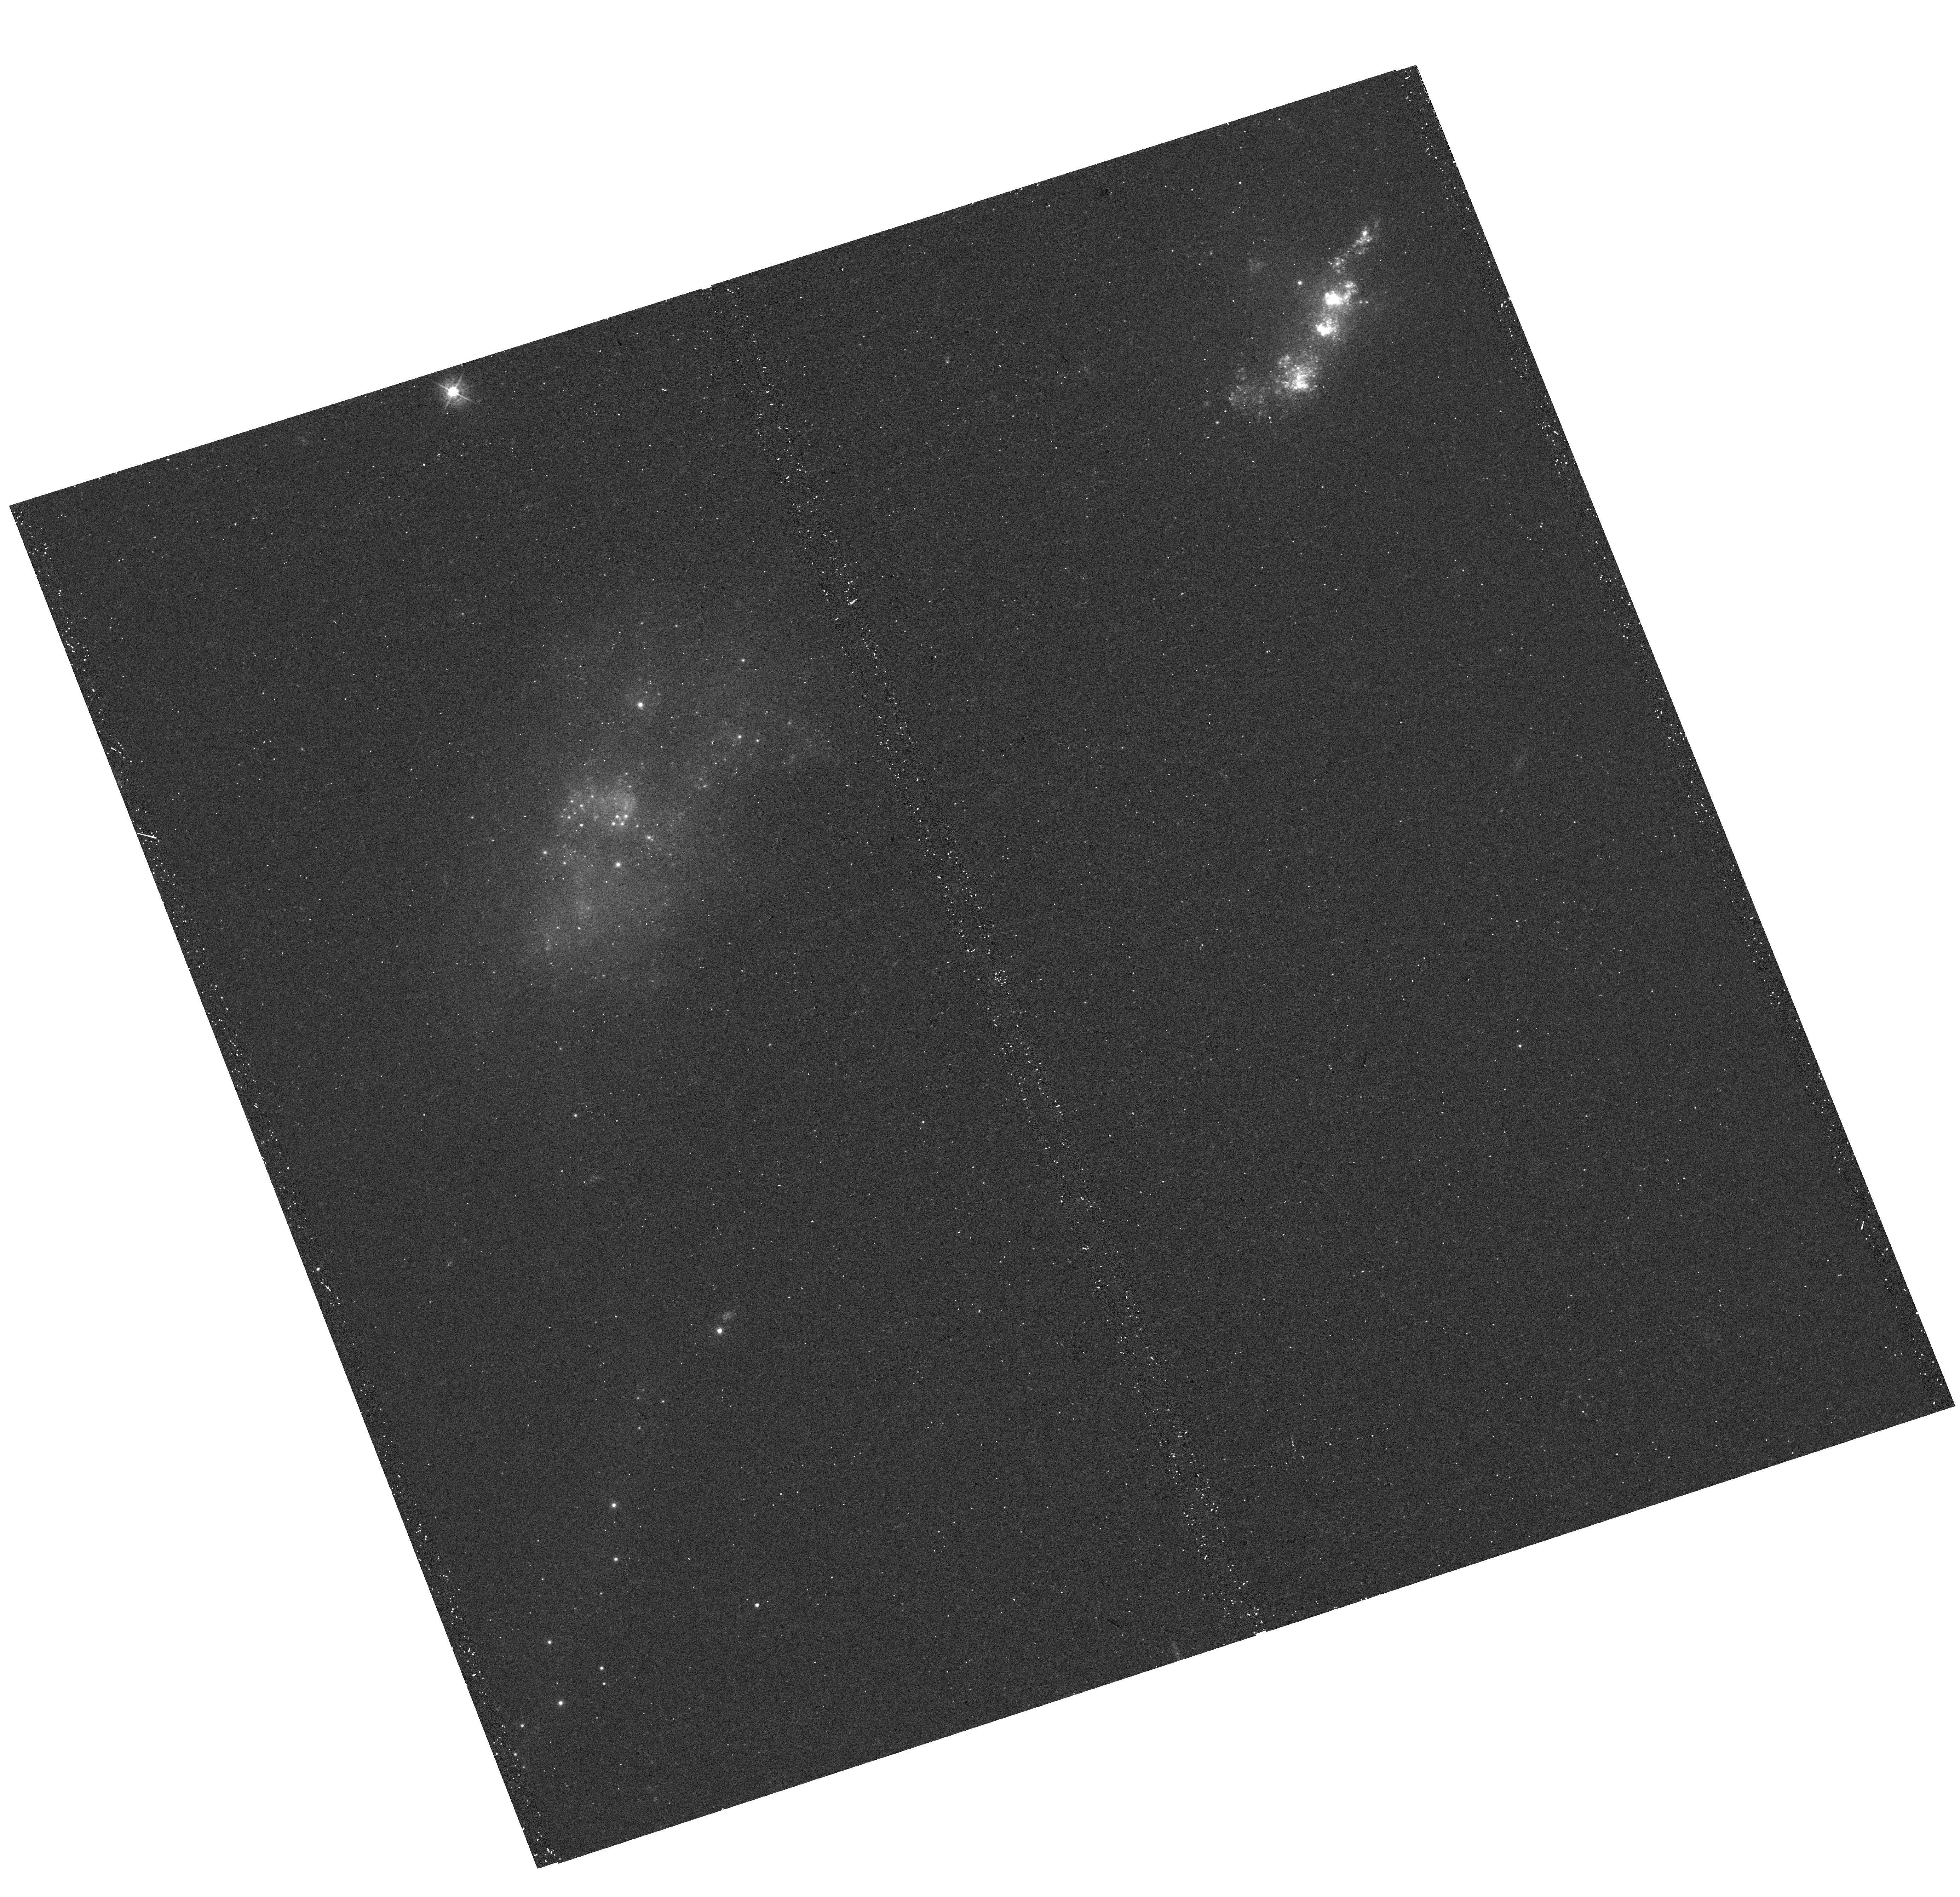
Target: UGC-05205. Instrument: WFC3/UVIS. Filter: F438W. Exposure: 12 min. Observation ID: hst_15114_02_wfc3_uvis_f438w_idnk02

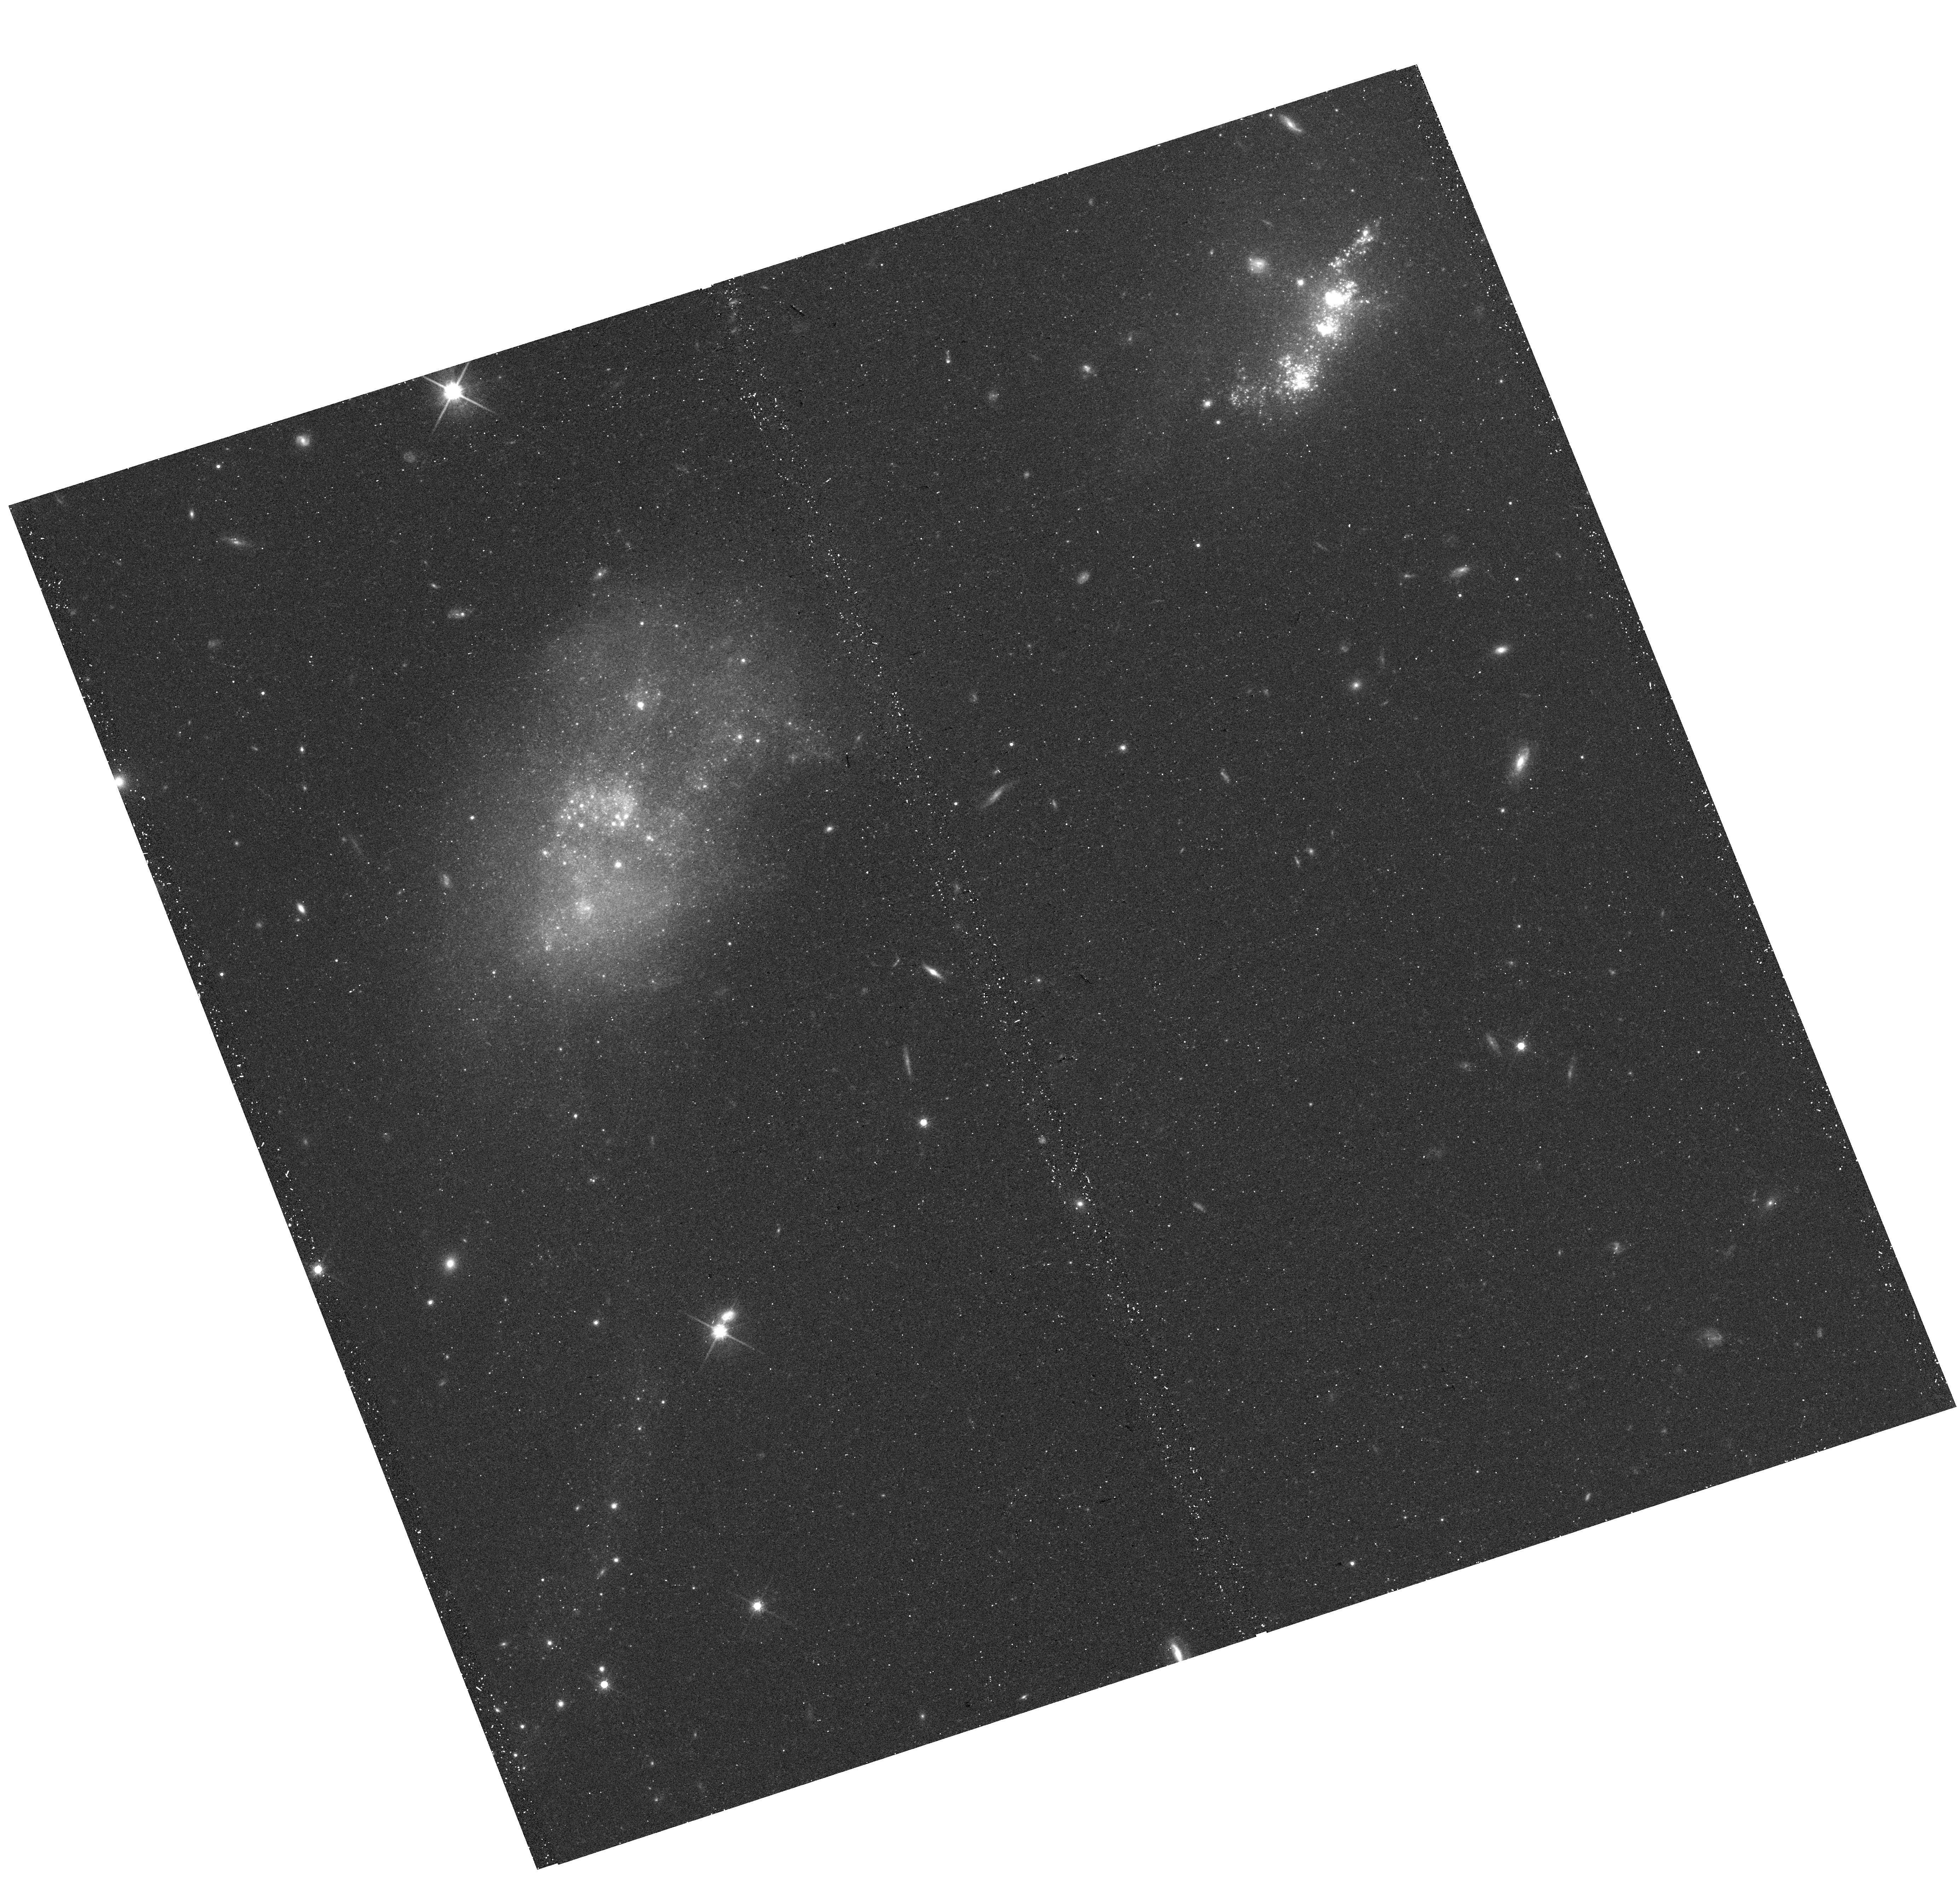
Target: UGC-05205. Instrument: WFC3/UVIS. Filter: F814W. Exposure: 21 min. Observation ID: hst_15114_01_wfc3_uvis_f814w_idnk01

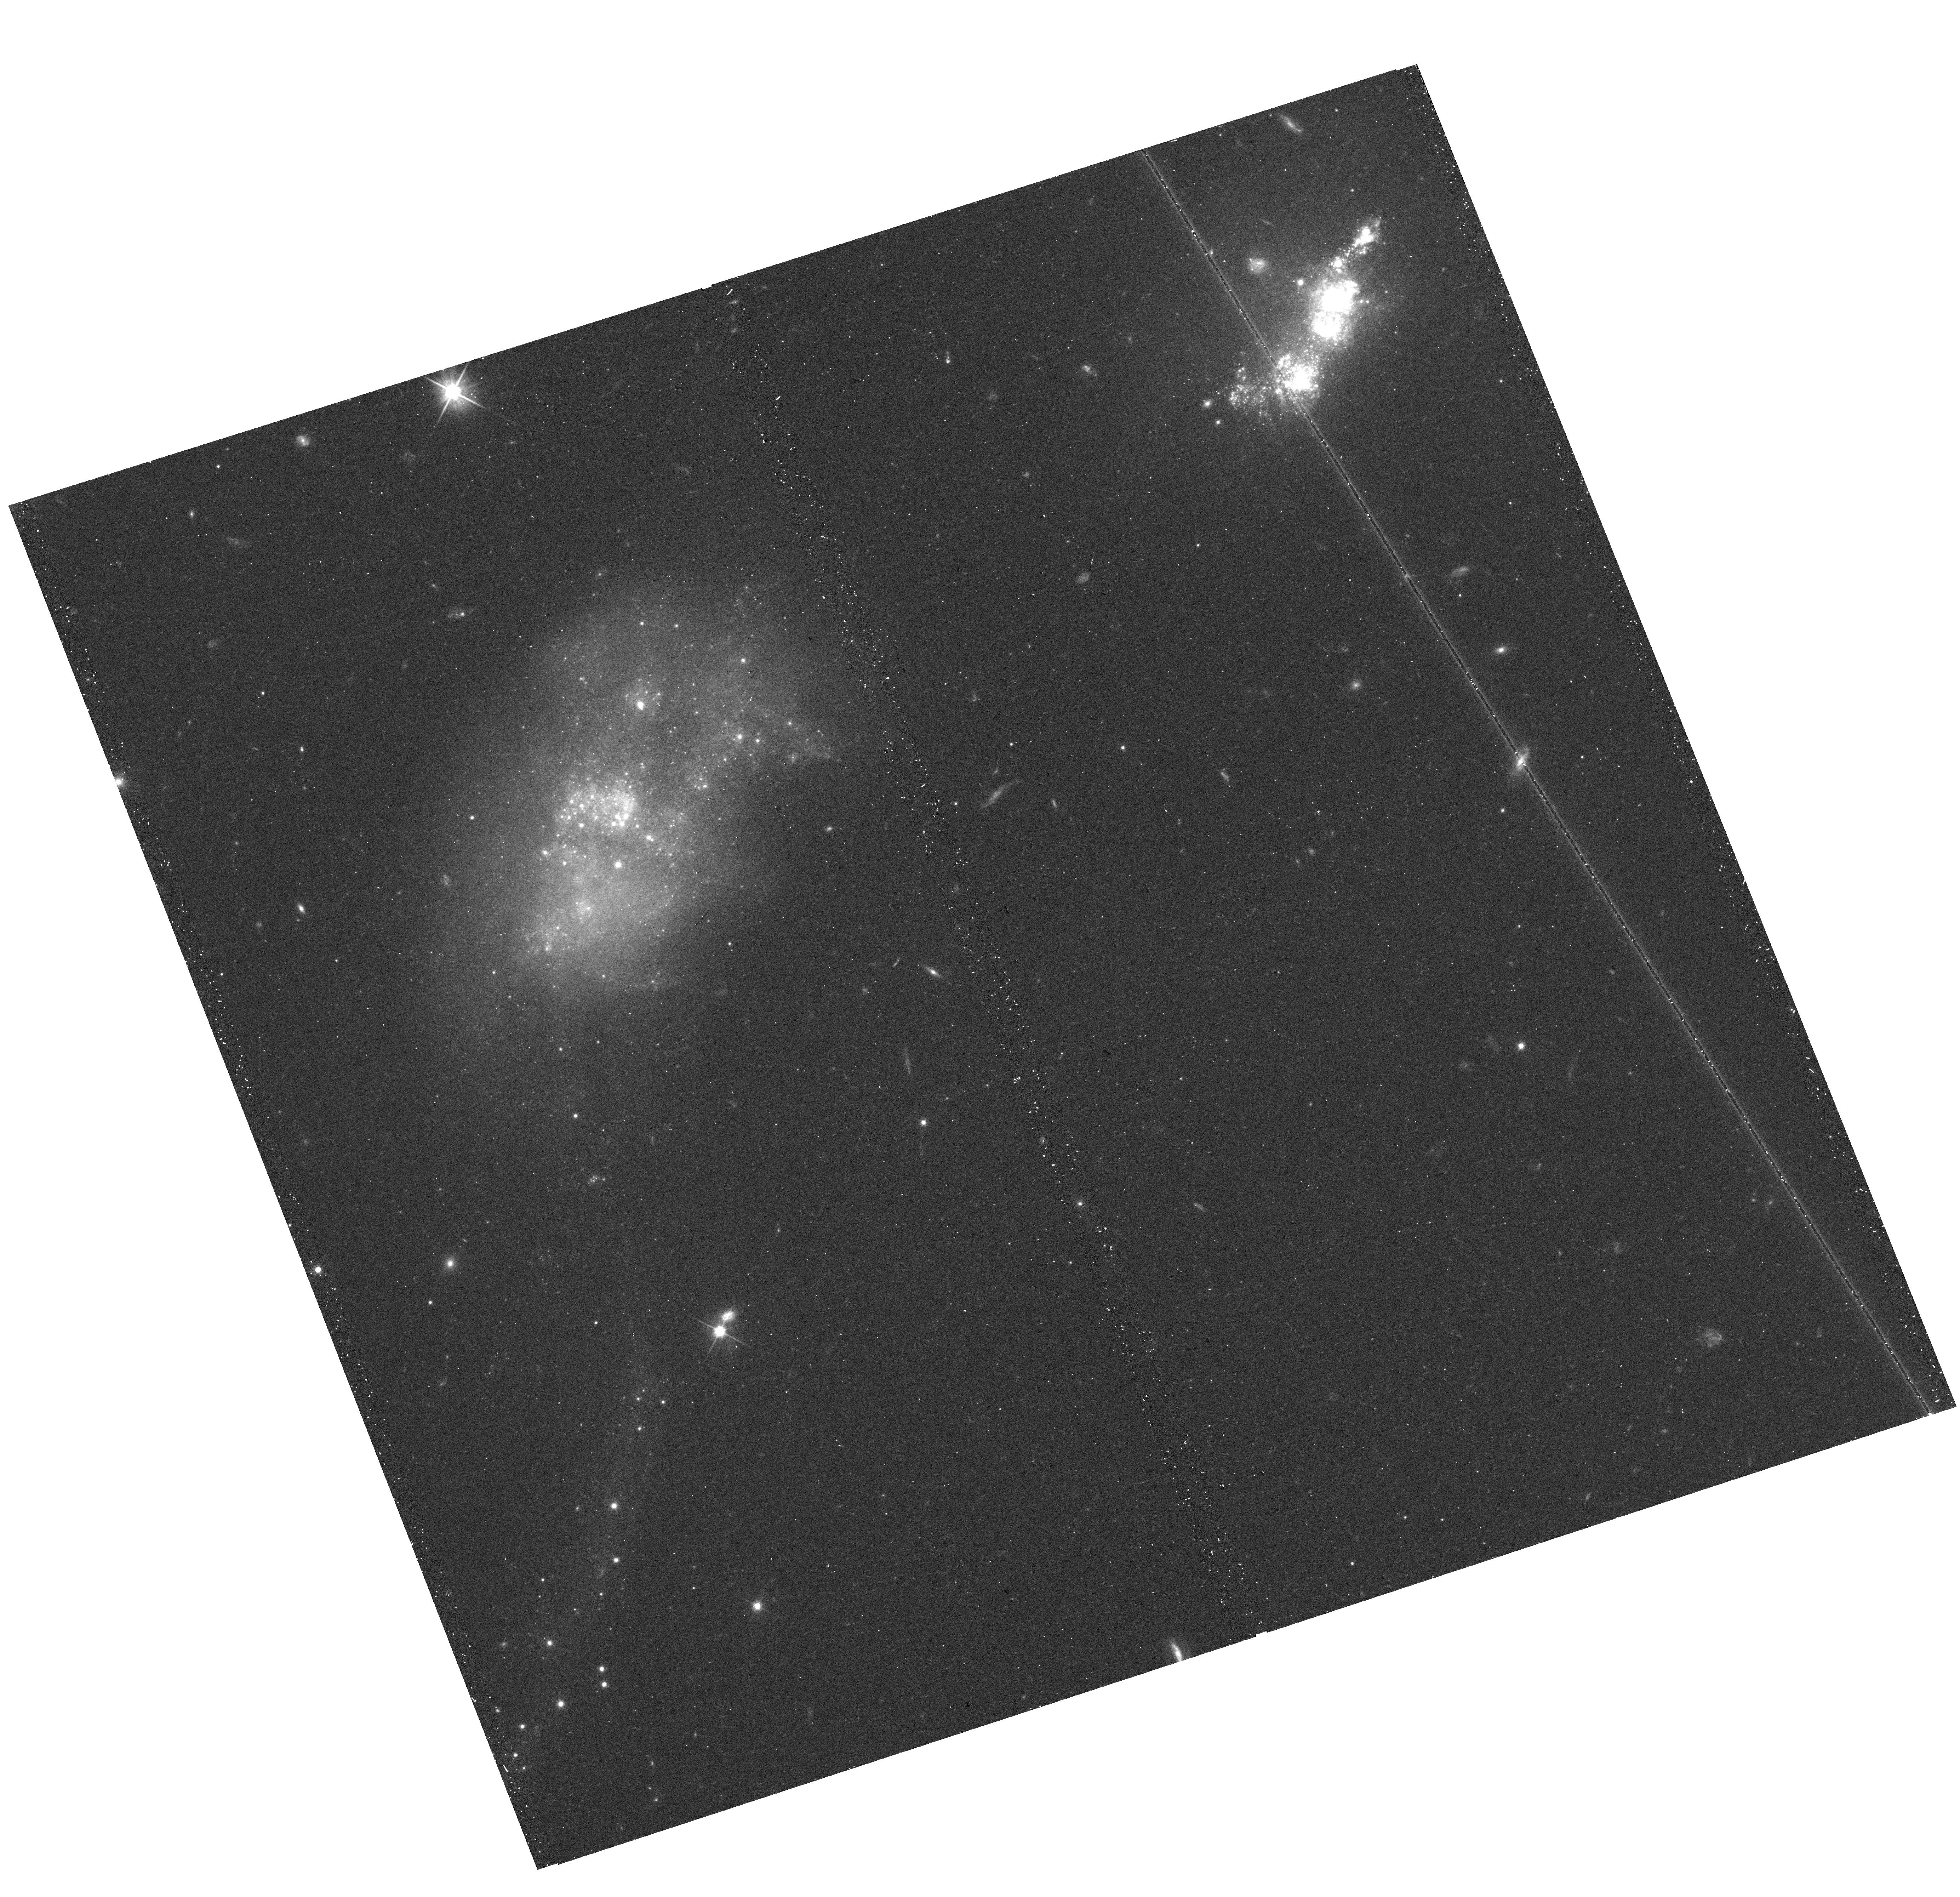
Target: UGC-05205. Instrument: WFC3/UVIS. Filter: F606W. Exposure: 12 min. Observation ID: hst_15114_01_wfc3_uvis_f606w_idnk01

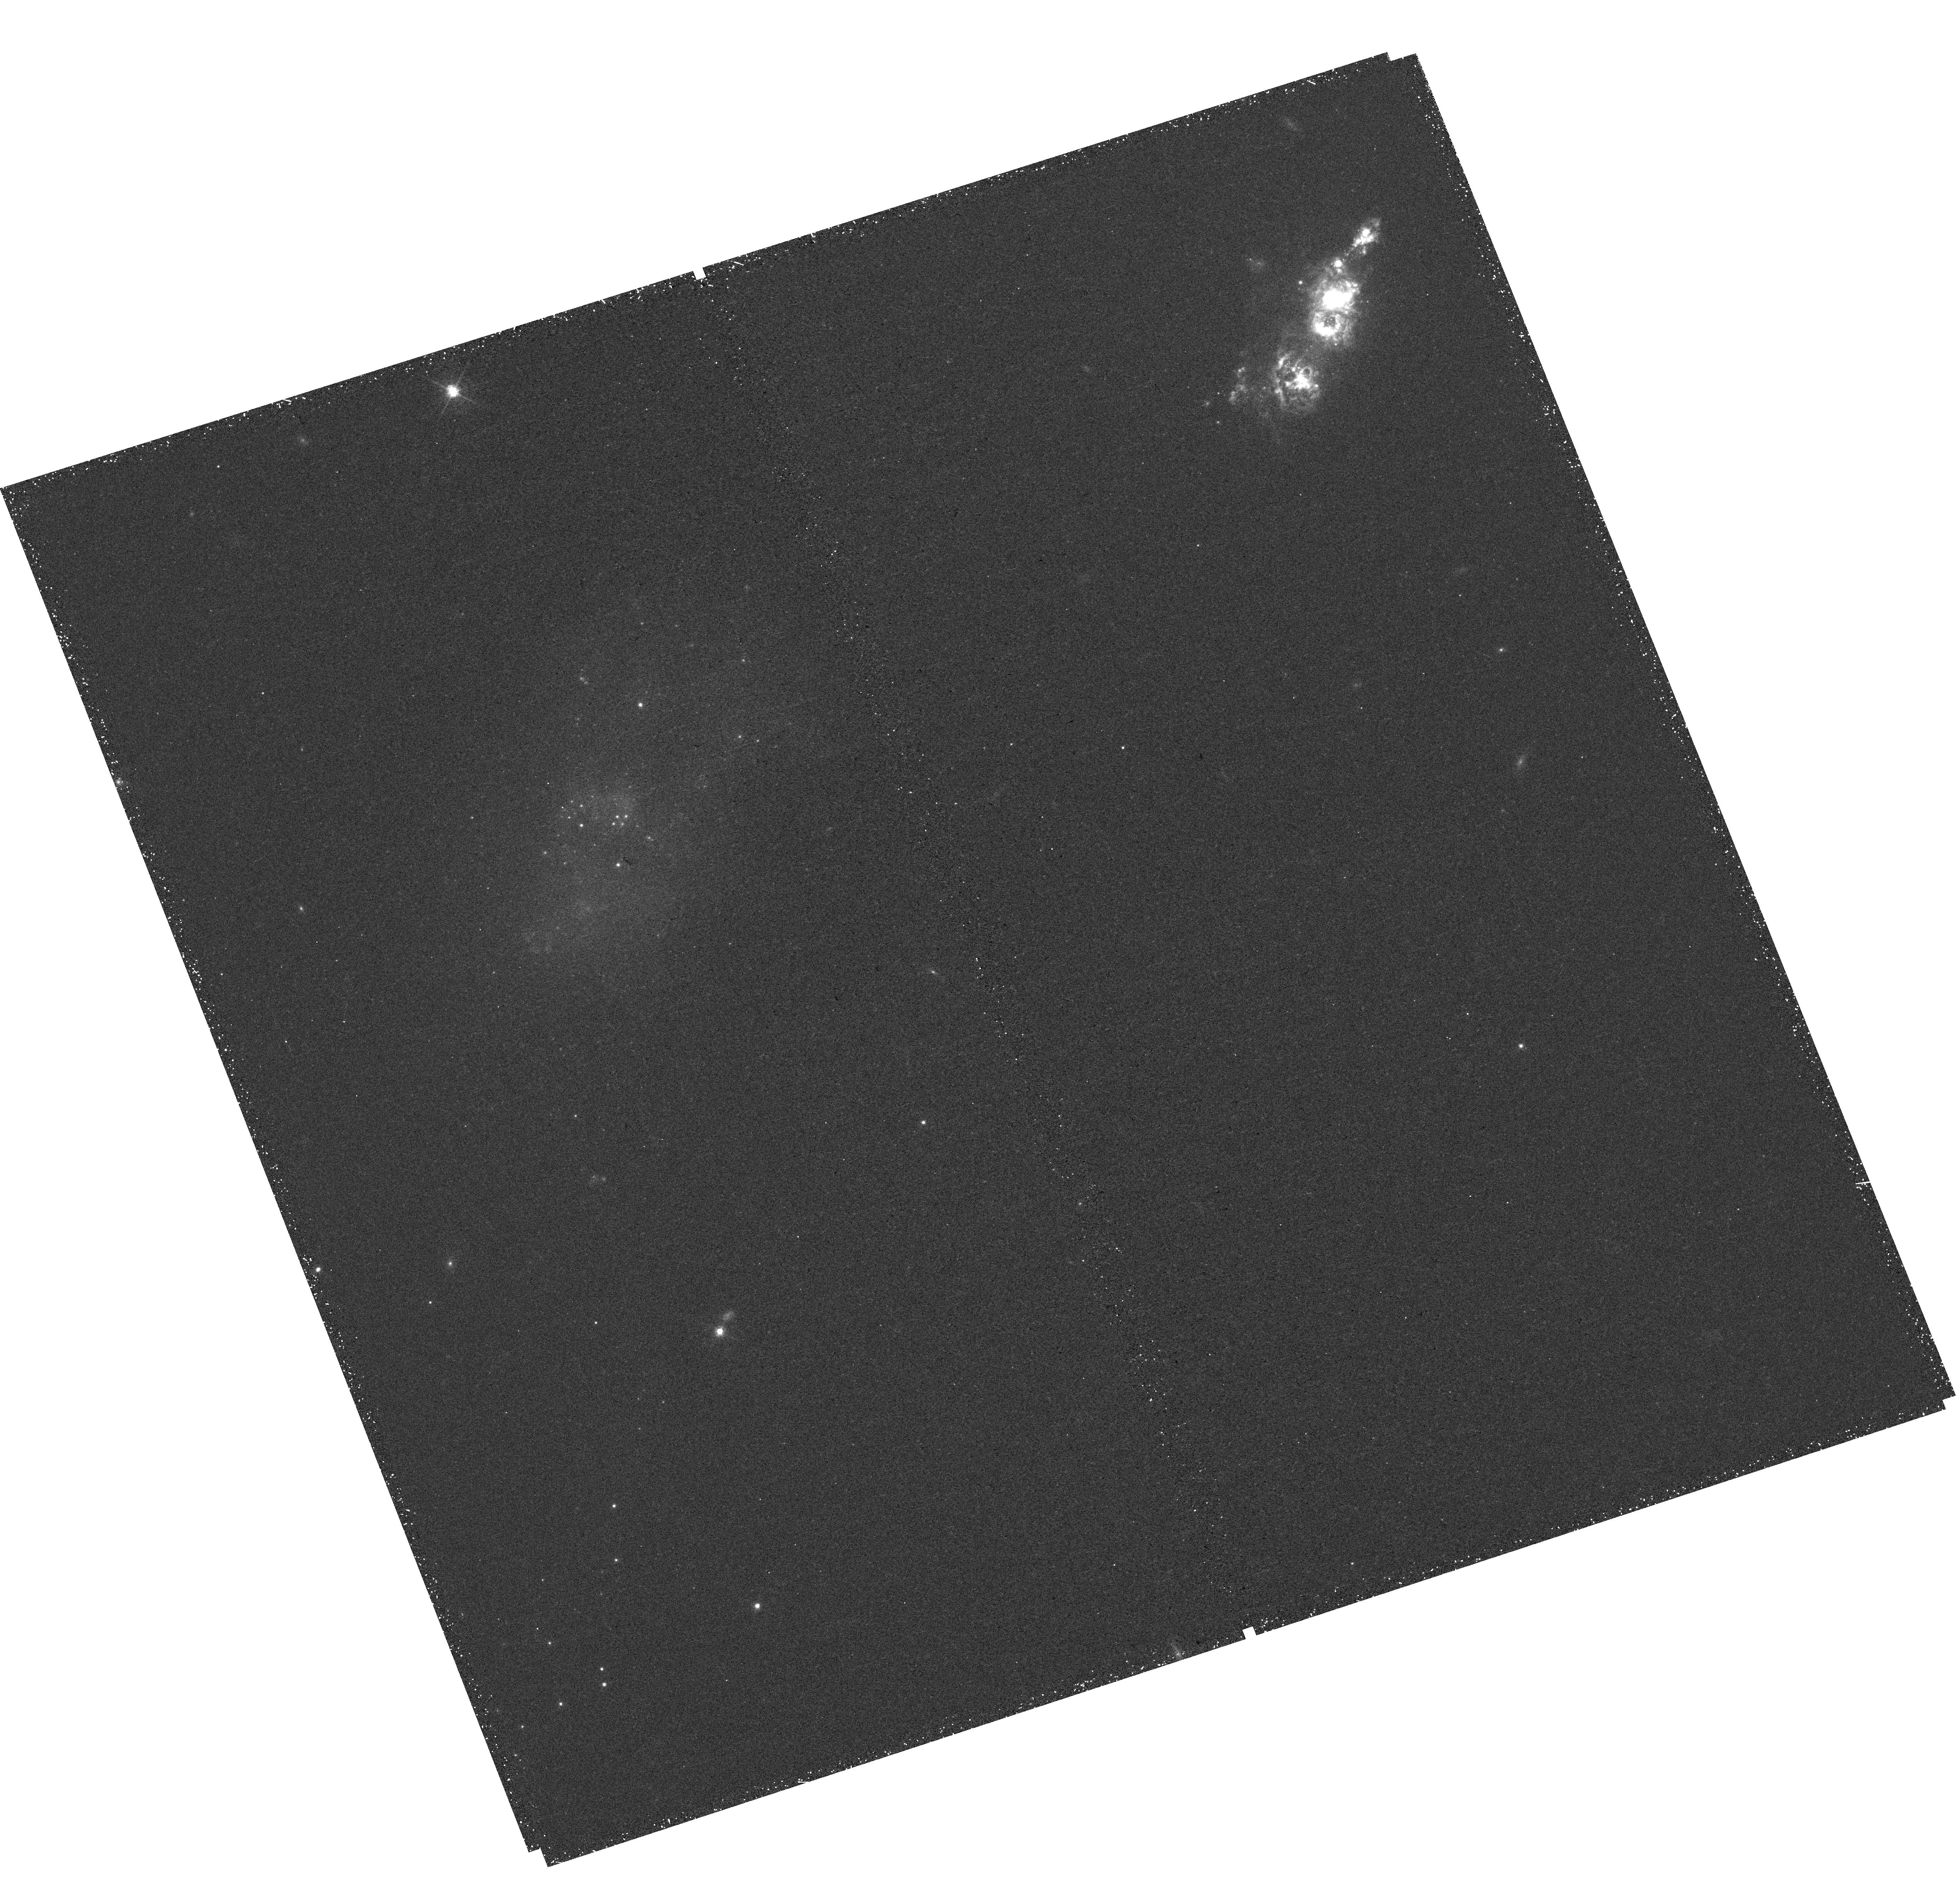
Target: UGC-05205. Instrument: WFC3/UVIS. Filter: F657N. Exposure: 43 min. Observation ID: hst_15114_01_wfc3_uvis_f657n_idnk01

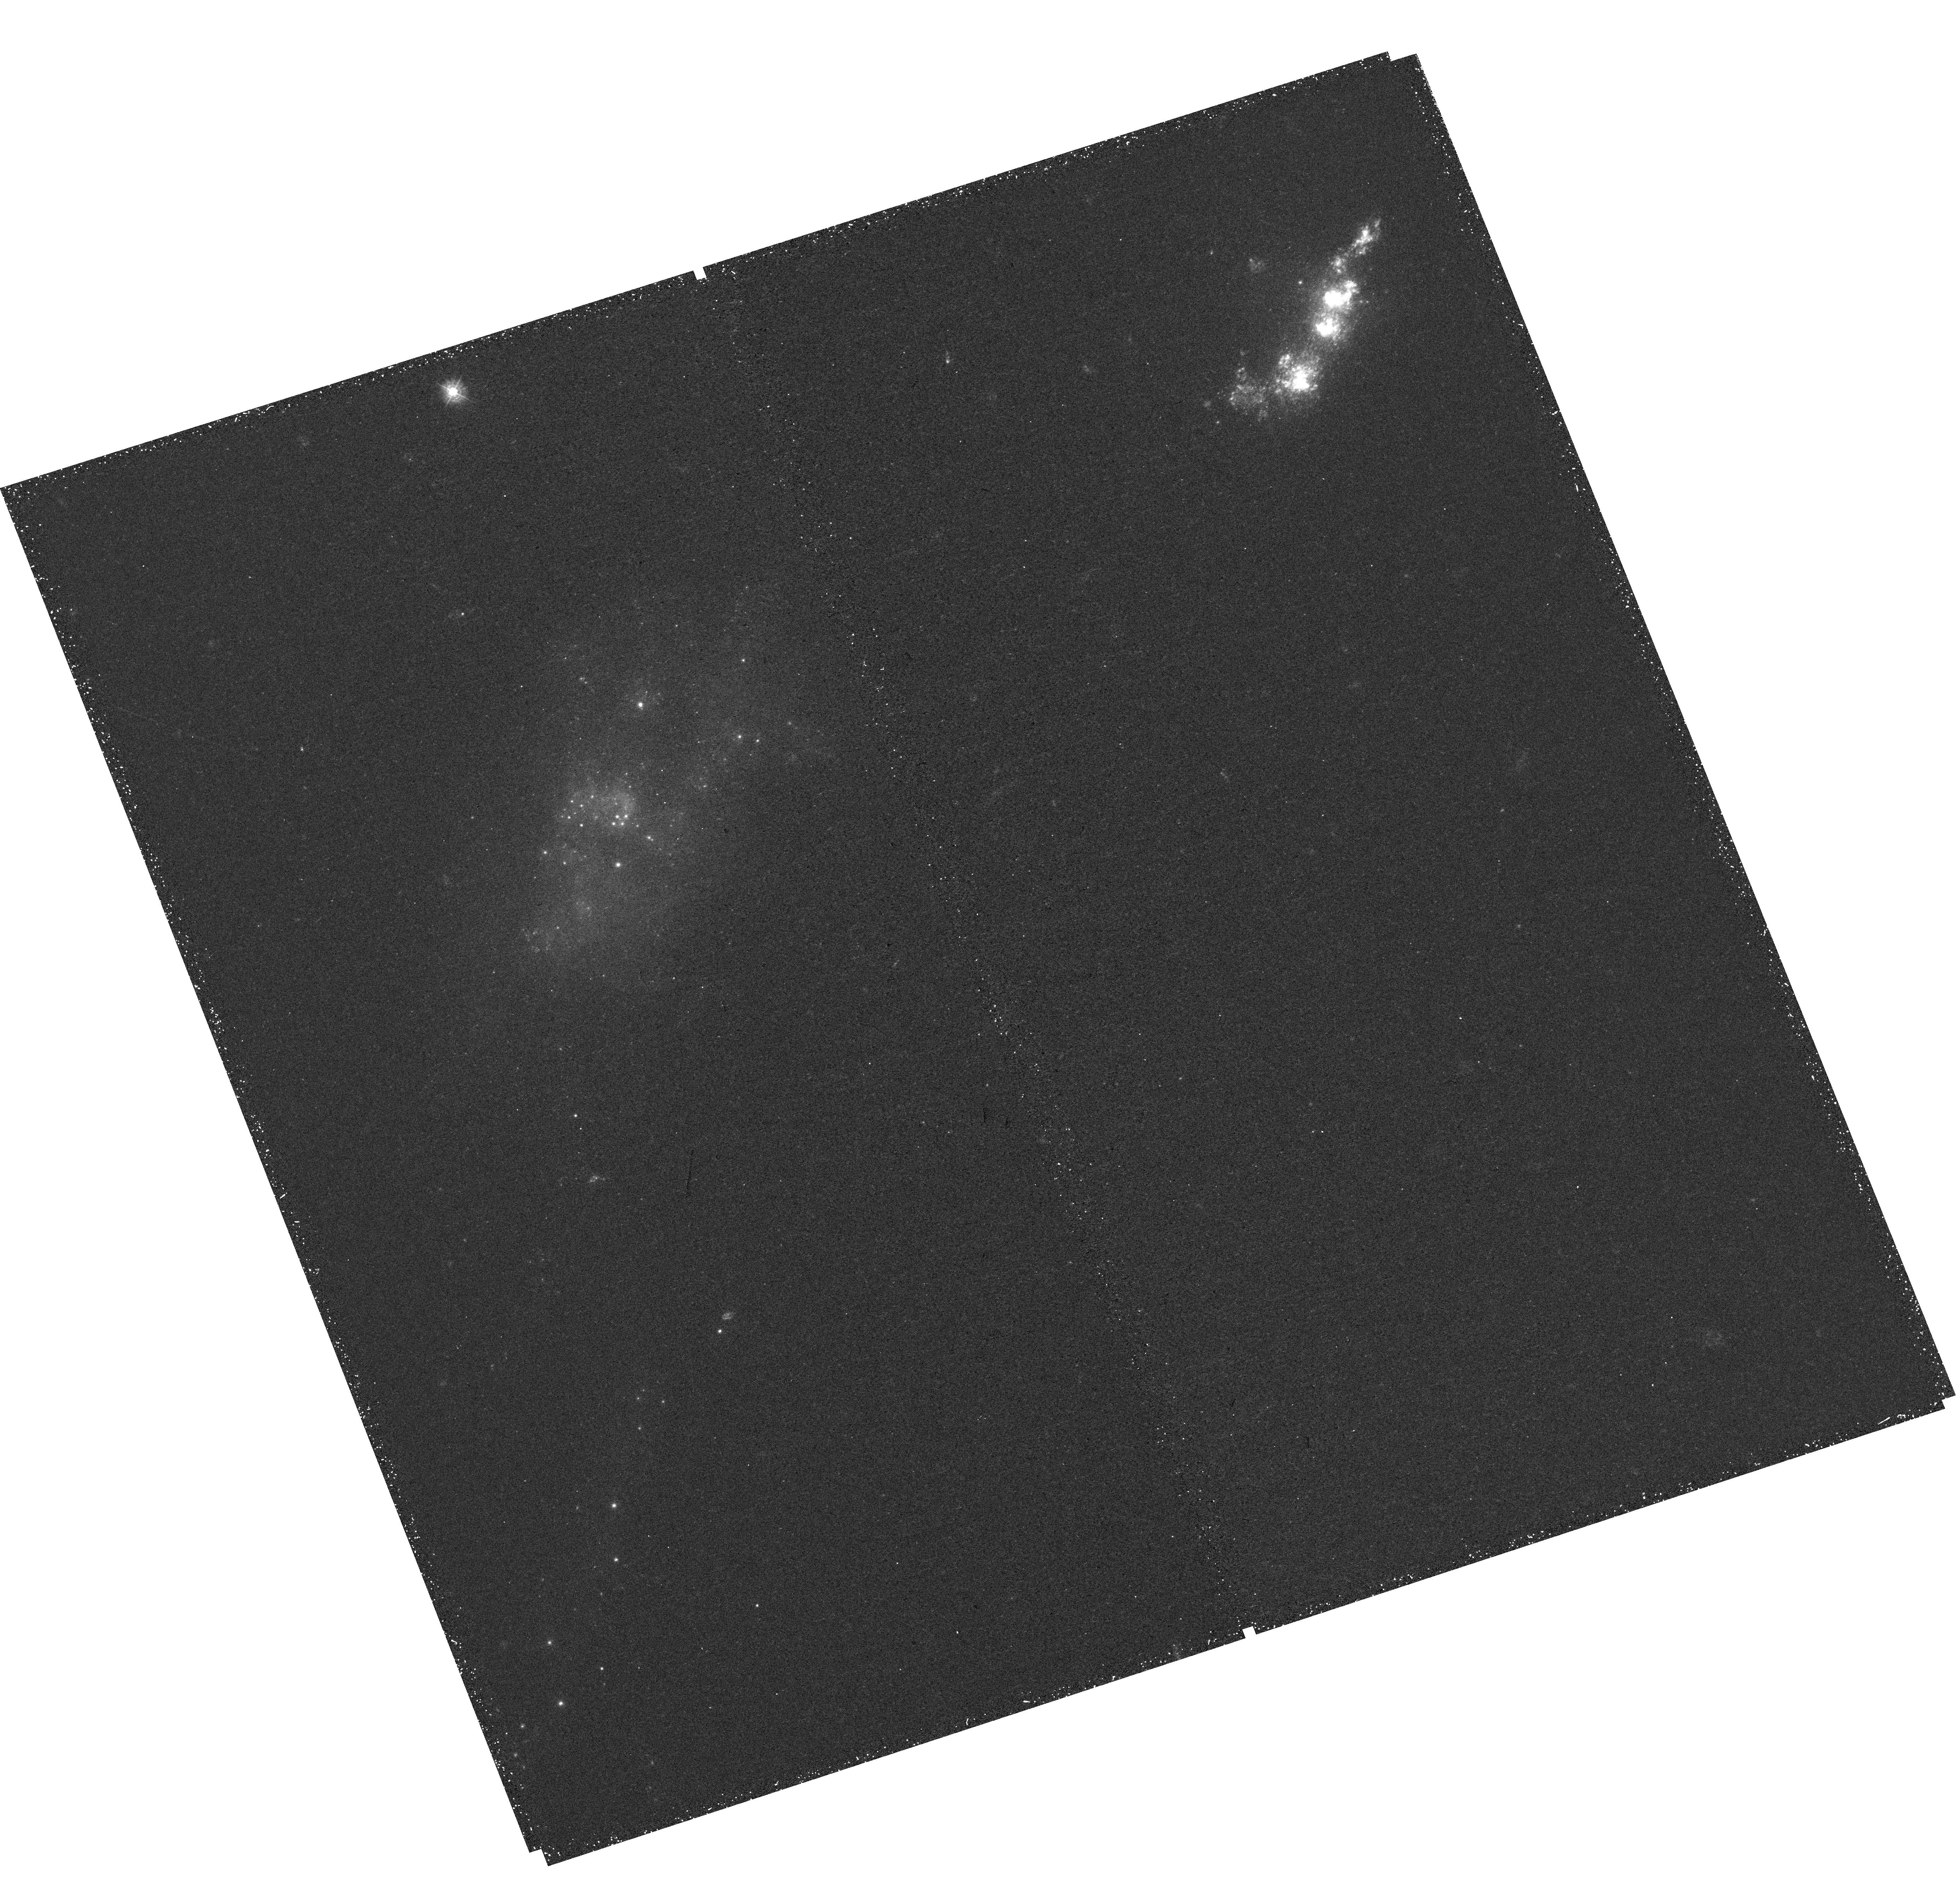
Target: UGC-05205. Instrument: WFC3/UVIS. Filter: F336W. Exposure: 43 min. Observation ID: hst_15114_02_wfc3_uvis_f336w_idnk02

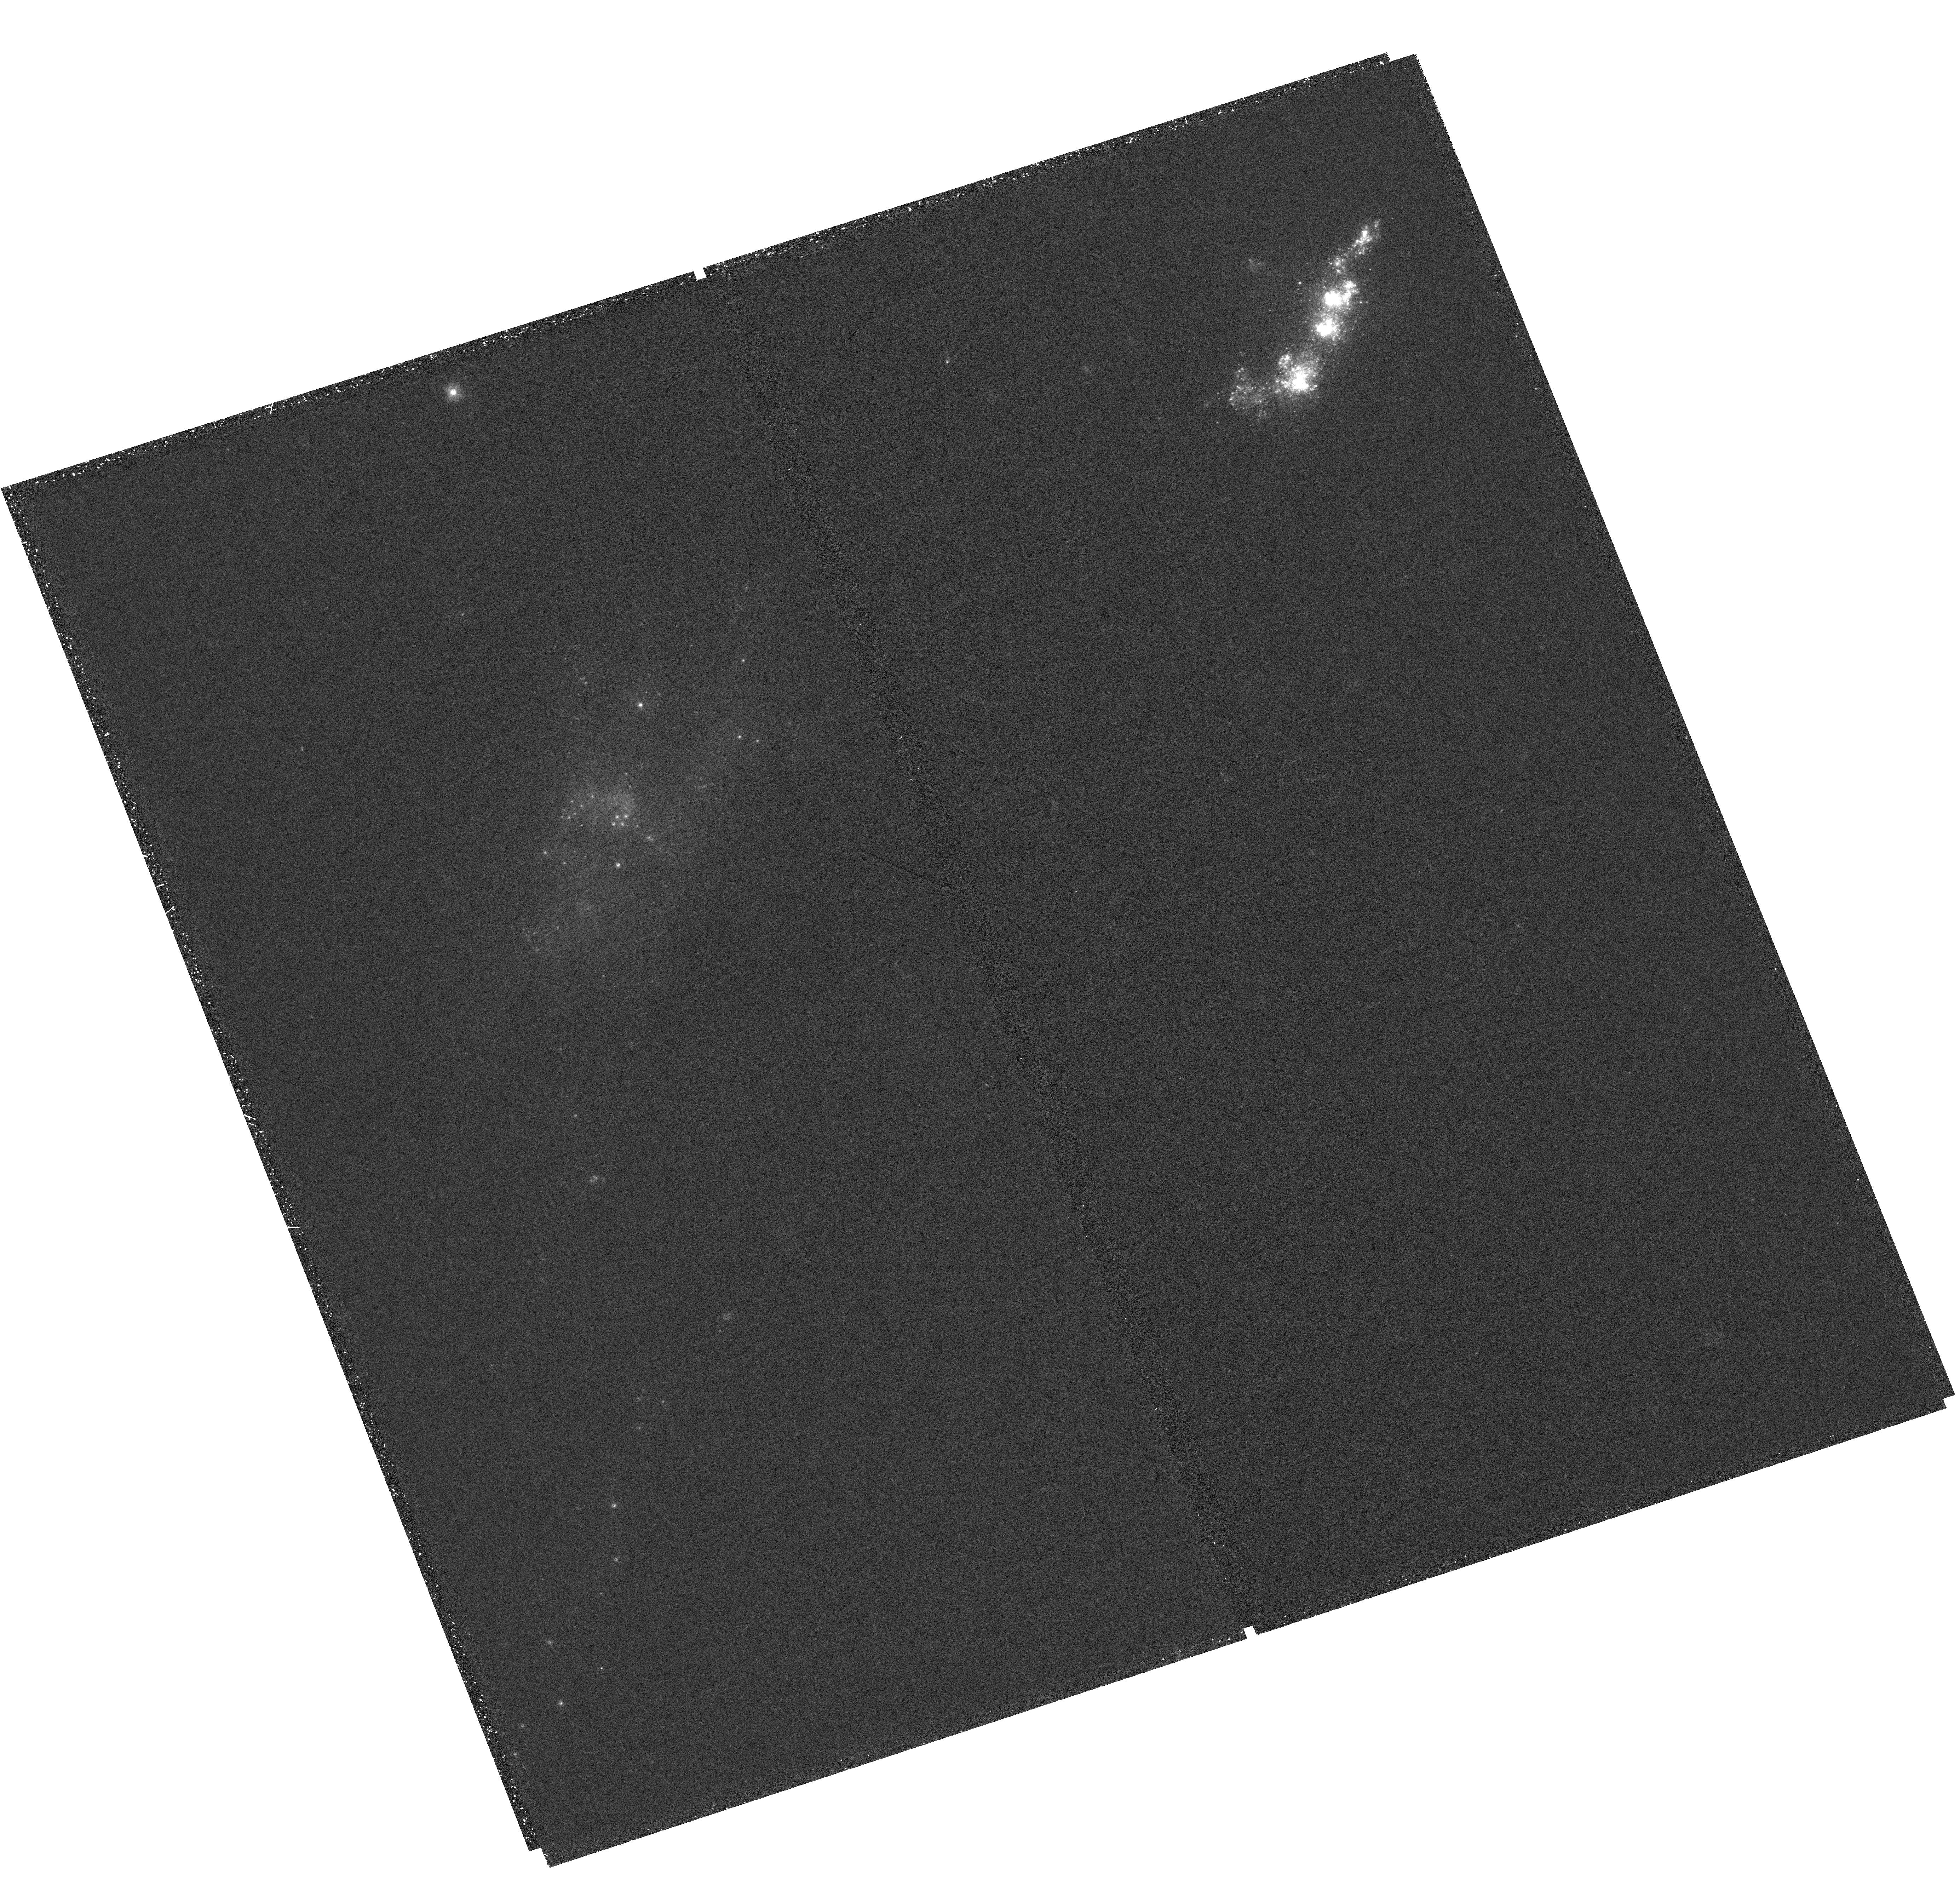
Target: UGC-05205. Instrument: WFC3/UVIS. Filter: F275W. Exposure: 1.2 h. Observation ID: hst_15114_02_wfc3_uvis_f275w_idnk02

Star cluster formation in extreme environments: an isolated pair of closely interacting dwarf galaxies (PI: Sanchez-Janssen, Ruben)

We have identified a nearby pair of closely interacting dwarf galaxies that host a population of candidate young massive clusters (YMCs). The strong interaction has triggered nearly coeval galaxy-scale starbursts, with a delay time of only ~100 Myr from one galaxy to the other. It has also altered their stellar structure and content, as indicated by the presence of prominent tidal features, some of which host YMCs. Here we propose to carry out a UV-to-optical imaging survey of the system with WFC3/UVIS. We will take advantage of HST's unrivalled resolution and sensitivity to detect and characterize the star cluster population in each of the two interacting dwarf galaxies. The proposed multiband photometry will be instrumental to determine ages, masses and sizes of the YMCs, as well as to provide a robust characterization of the underlying host galaxy--thus allowing for an investigation of the cluster formation efficiency in a gas-rich, high-density, metal-poor environment very reminiscent of the existing conditions at high redshift.